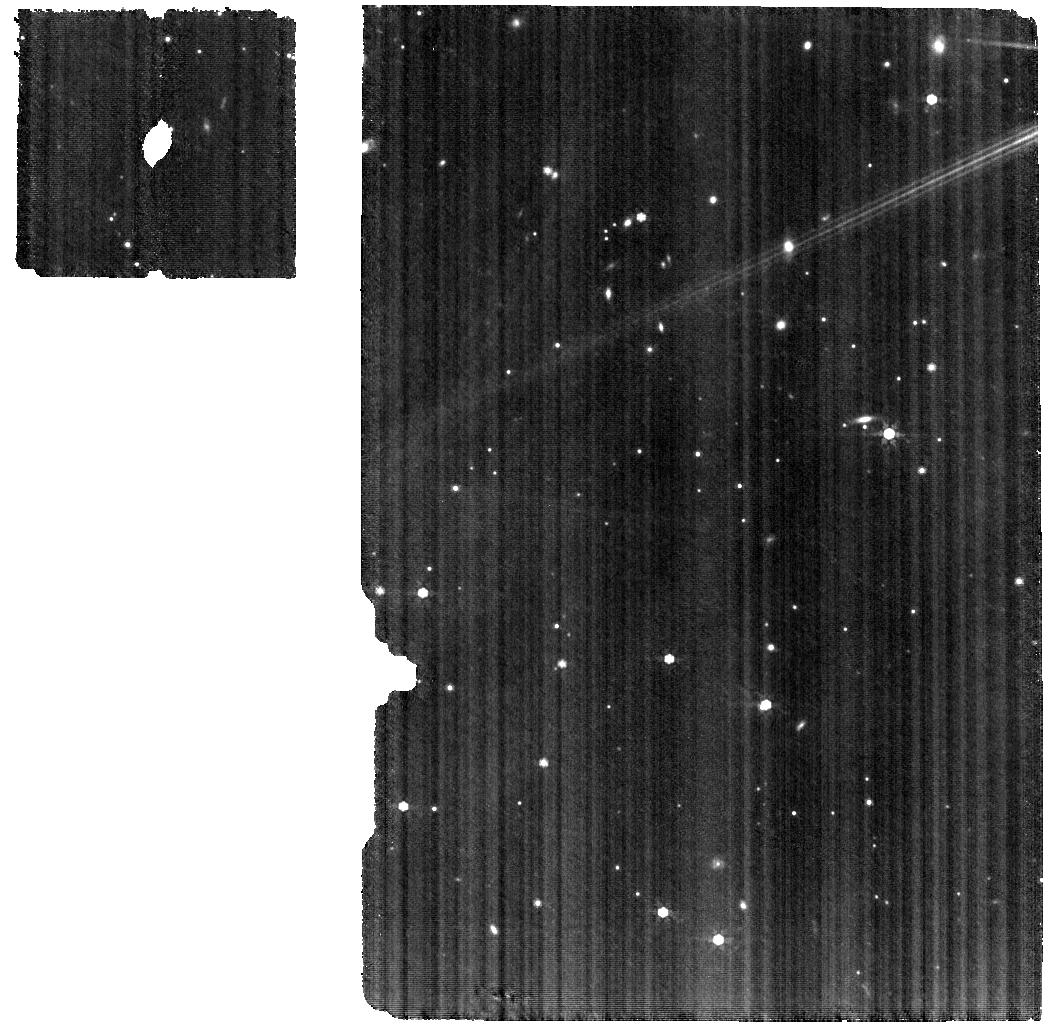
Target: V-TW-CHA. Instrument: MIRI. Filter: F770W. Exposure: 2 h. Observation ID: jw01549-o003_t002_miri_f770w

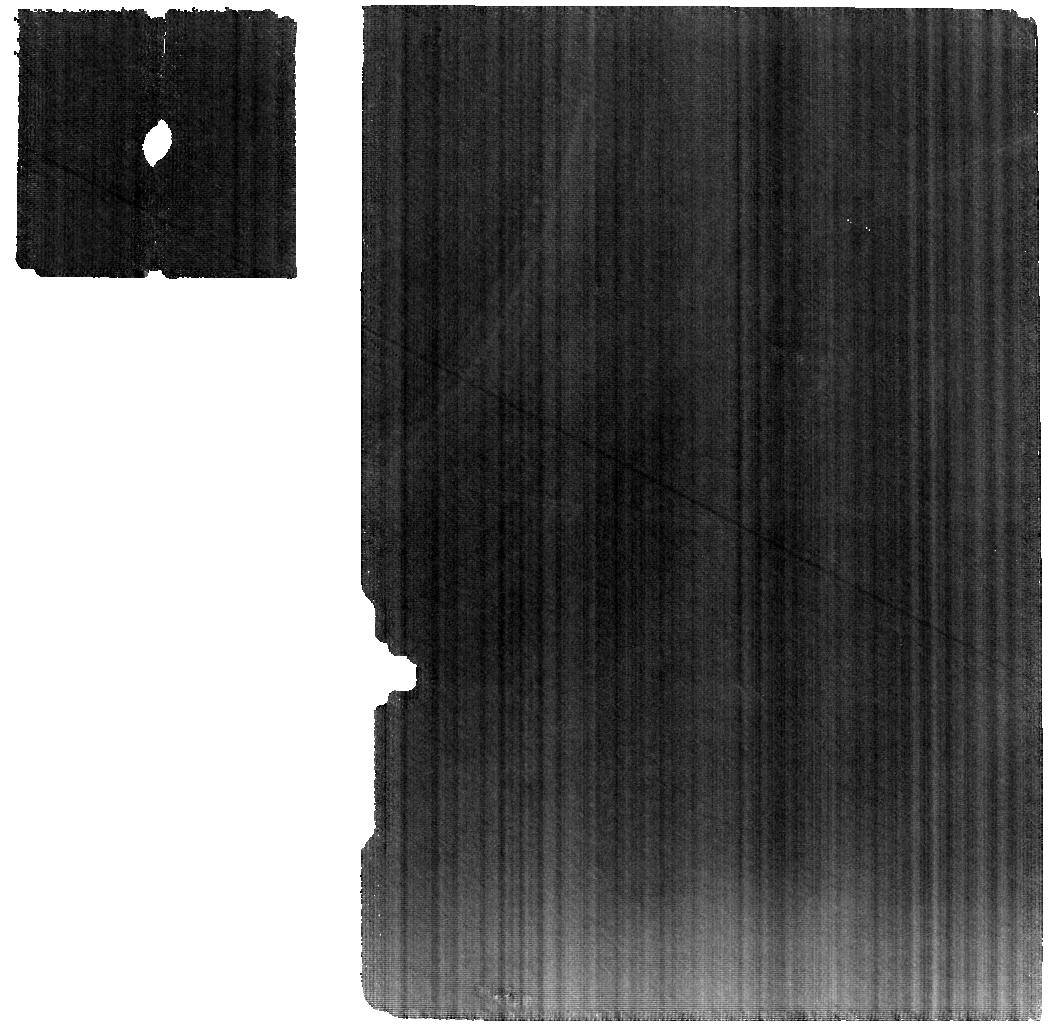
Target: 526-JENA. Instrument: MIRI. Filter: F770W. Exposure: 33 min. Observation ID: jw01549-o005_t006_miri_f770w

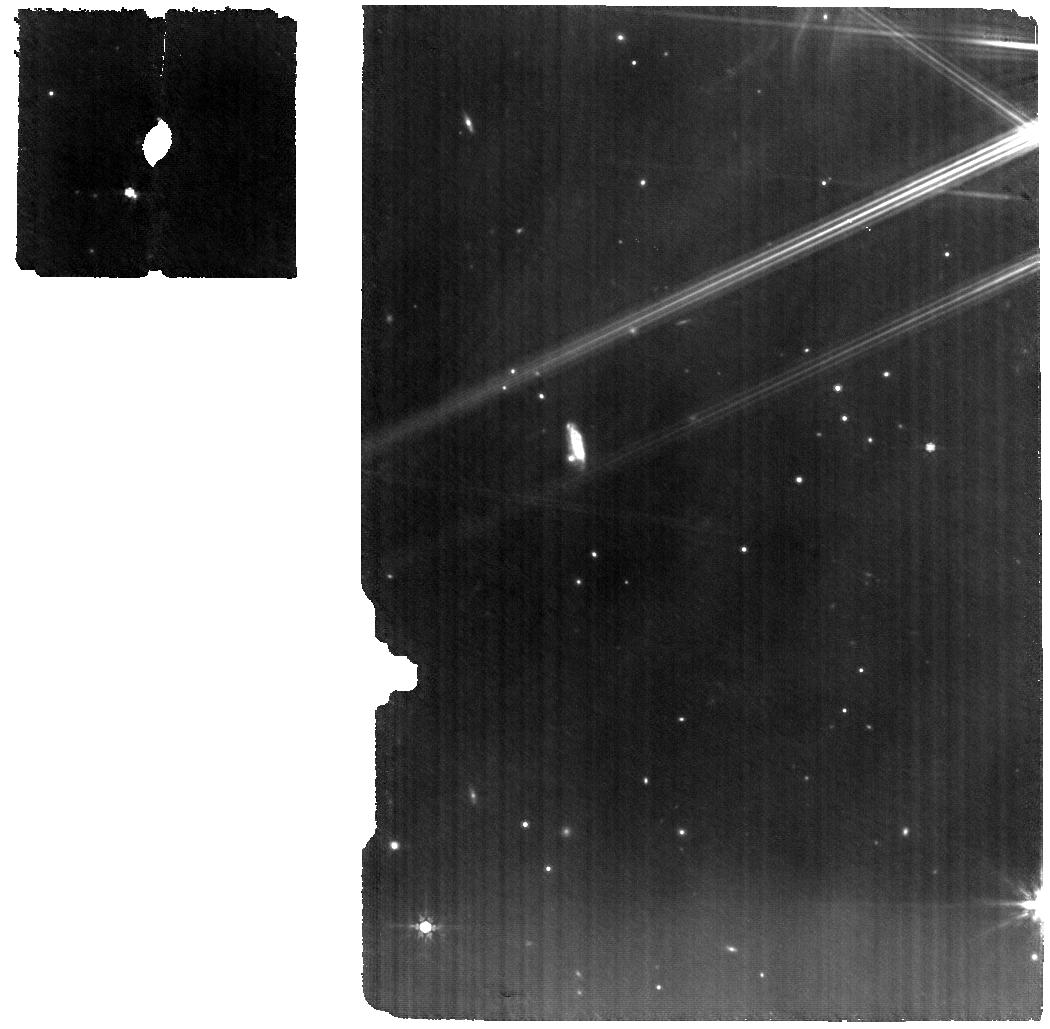
Target: V-FZ-TAU. Instrument: MIRI. Filter: F770W. Exposure: 49 min. Observation ID: jw01549-o001_t001_miri_f770w

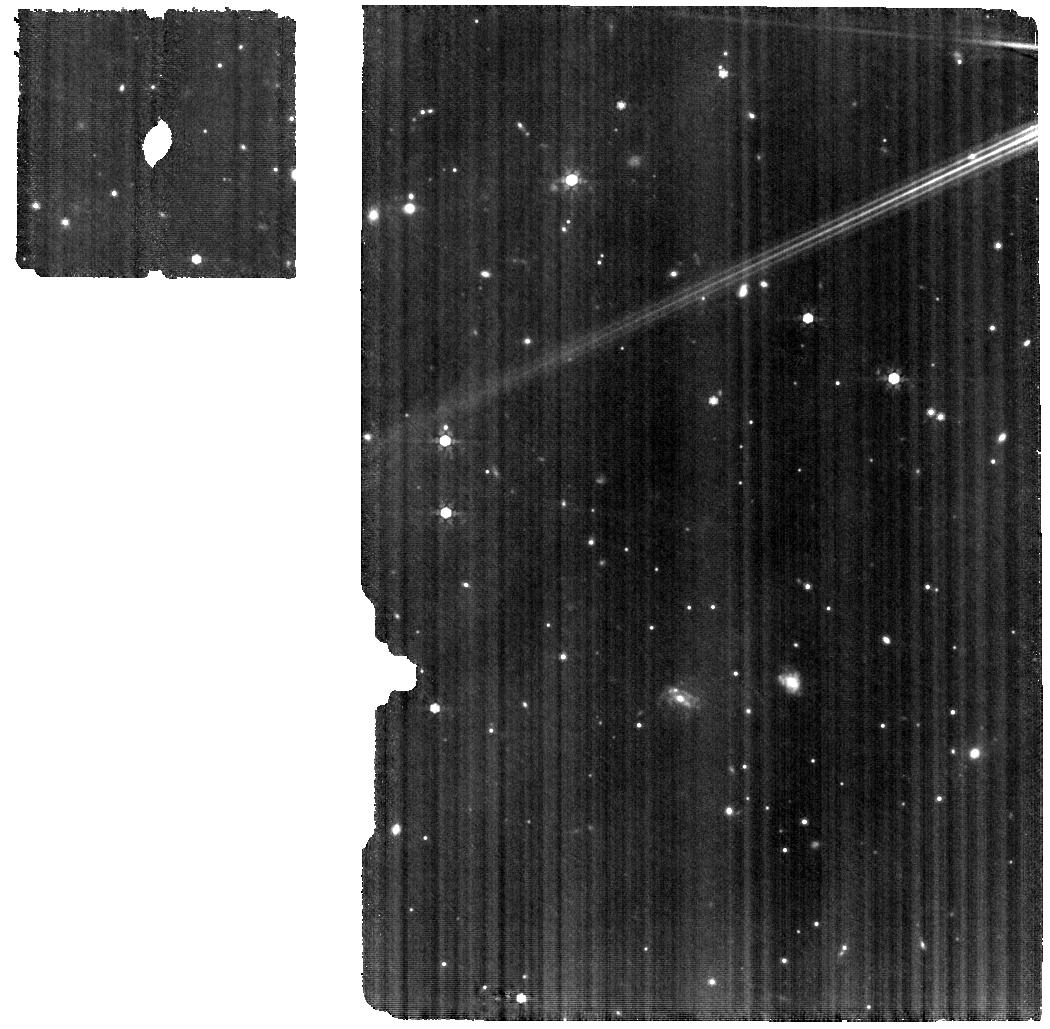
Target: V-VZ-CHA. Instrument: MIRI. Filter: F770W. Exposure: 1.5 h. Observation ID: jw01549-o004_t003_miri_f770w

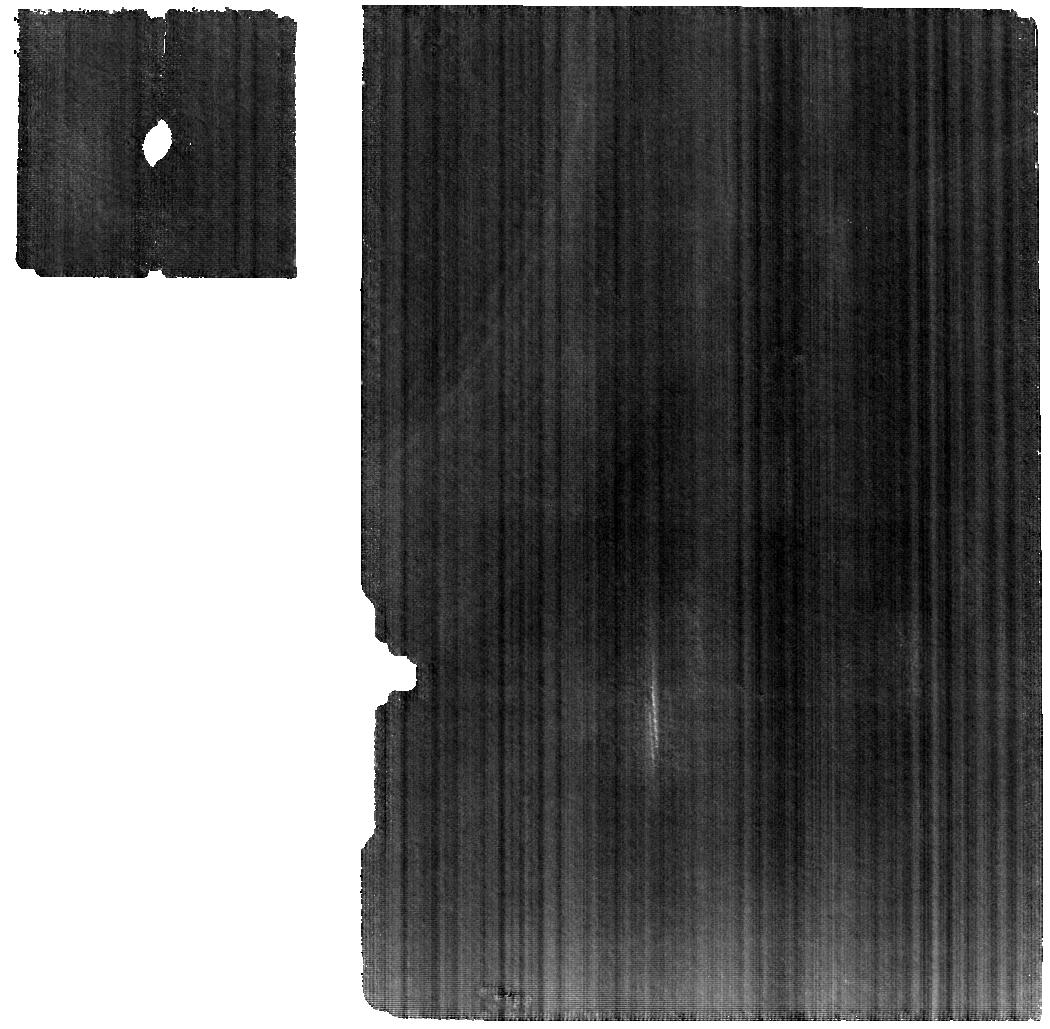
Target: 515-ATHALIA. Instrument: MIRI. Filter: F770W. Exposure: 44 min. Observation ID: jw01549-o006_t008_miri_f770w

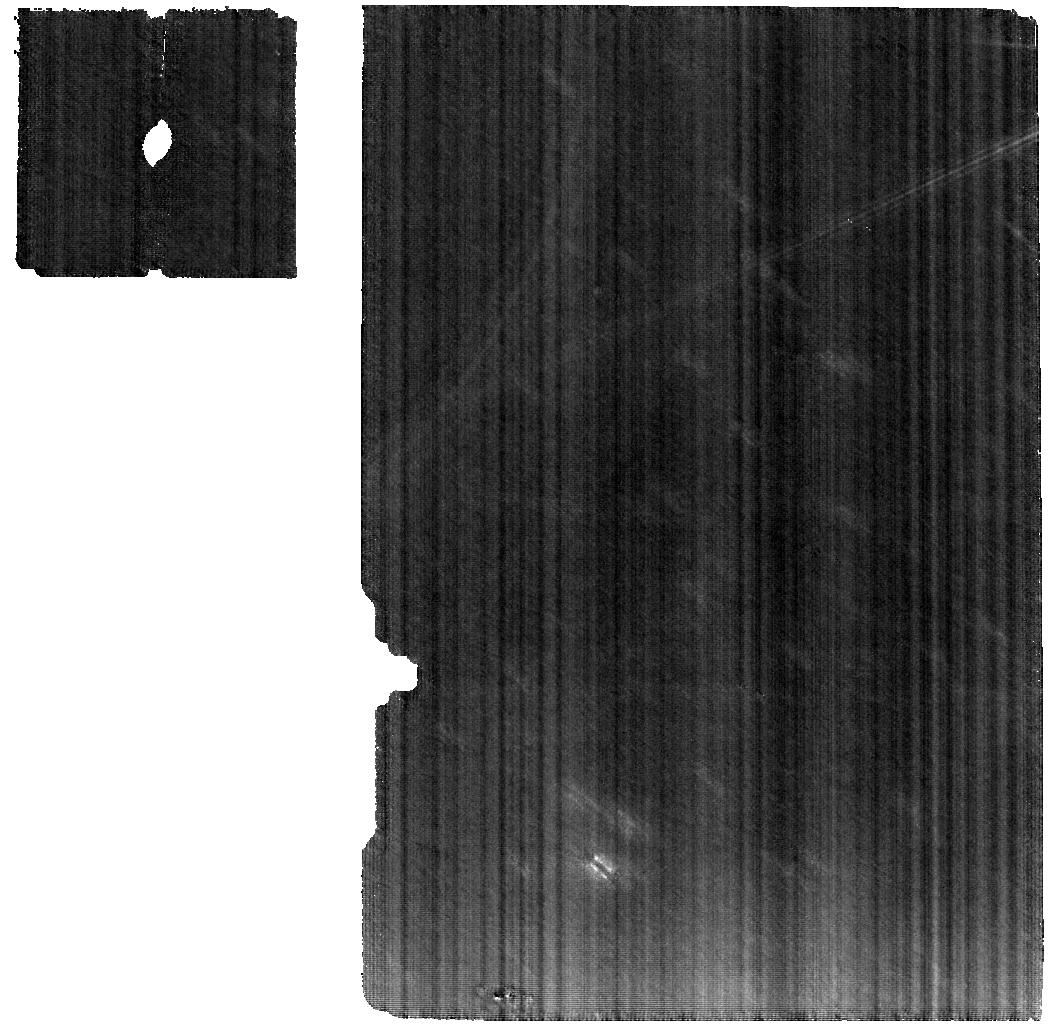
Target: 526-JENA. Instrument: MIRI. Filter: F770W. Exposure: 44 min. Observation ID: jw01549-o055_t006_miri_f770w

The deepest search for rare molecules and isotopologues in planet-forming disks (PI: Pontoppidan, Klaus M.)

We propose to obtain deep 4.9-28.4 micron MIRI spectroscopy of three molecule-rich protoplanetary disks, known to show very bright water line emission in their Spitzer spectra. Infrared molecular emission from protoplanetary disks traces material near 1 AU - the terrestrial planet forming region. The deep spectra will be used to search for the rarest molecular species that JWST can detect, including heavy isotopologues of water, as well as important carriers of nitrogen and carbon. We will in particular search for H2_18O to measure the H2_16O/H2_18O ratio in disks and determine whether the oxygen is enriched in the heavier isotopologue as is seen in primitive solar system material. We will also search for warm NH3 and CH4 as signposts of a vigorous primordial chemistry in the terrestrial planet-forming region. As the volatility of the molecular carriers of carbon, nitrogen and oxygen determine the amount of each are available for accretion onto planets, these observations will provide a critical comparison to exoplanet atmospheric chemistry. As a critical and necessary part of this proposal, we will obtain deep spectra of two bright asteroids for the construction of very high signal-to-noise ratio spectral response curves (SRFs). Such empirical SRFs are needed to robustly remove the strong, high-frequency fringes present in MIRI-MRS at the ~20% level, and were similarly critical for calibrating the Spitzer-IRS mid-infrared spectra of protoplanetary disks. Recognizing the importance of conservative fringe removal for other MIRI-MRS programs, we waive the exclusive access period so that other MRS spectra of bright point sources can realize their full scientific potential.